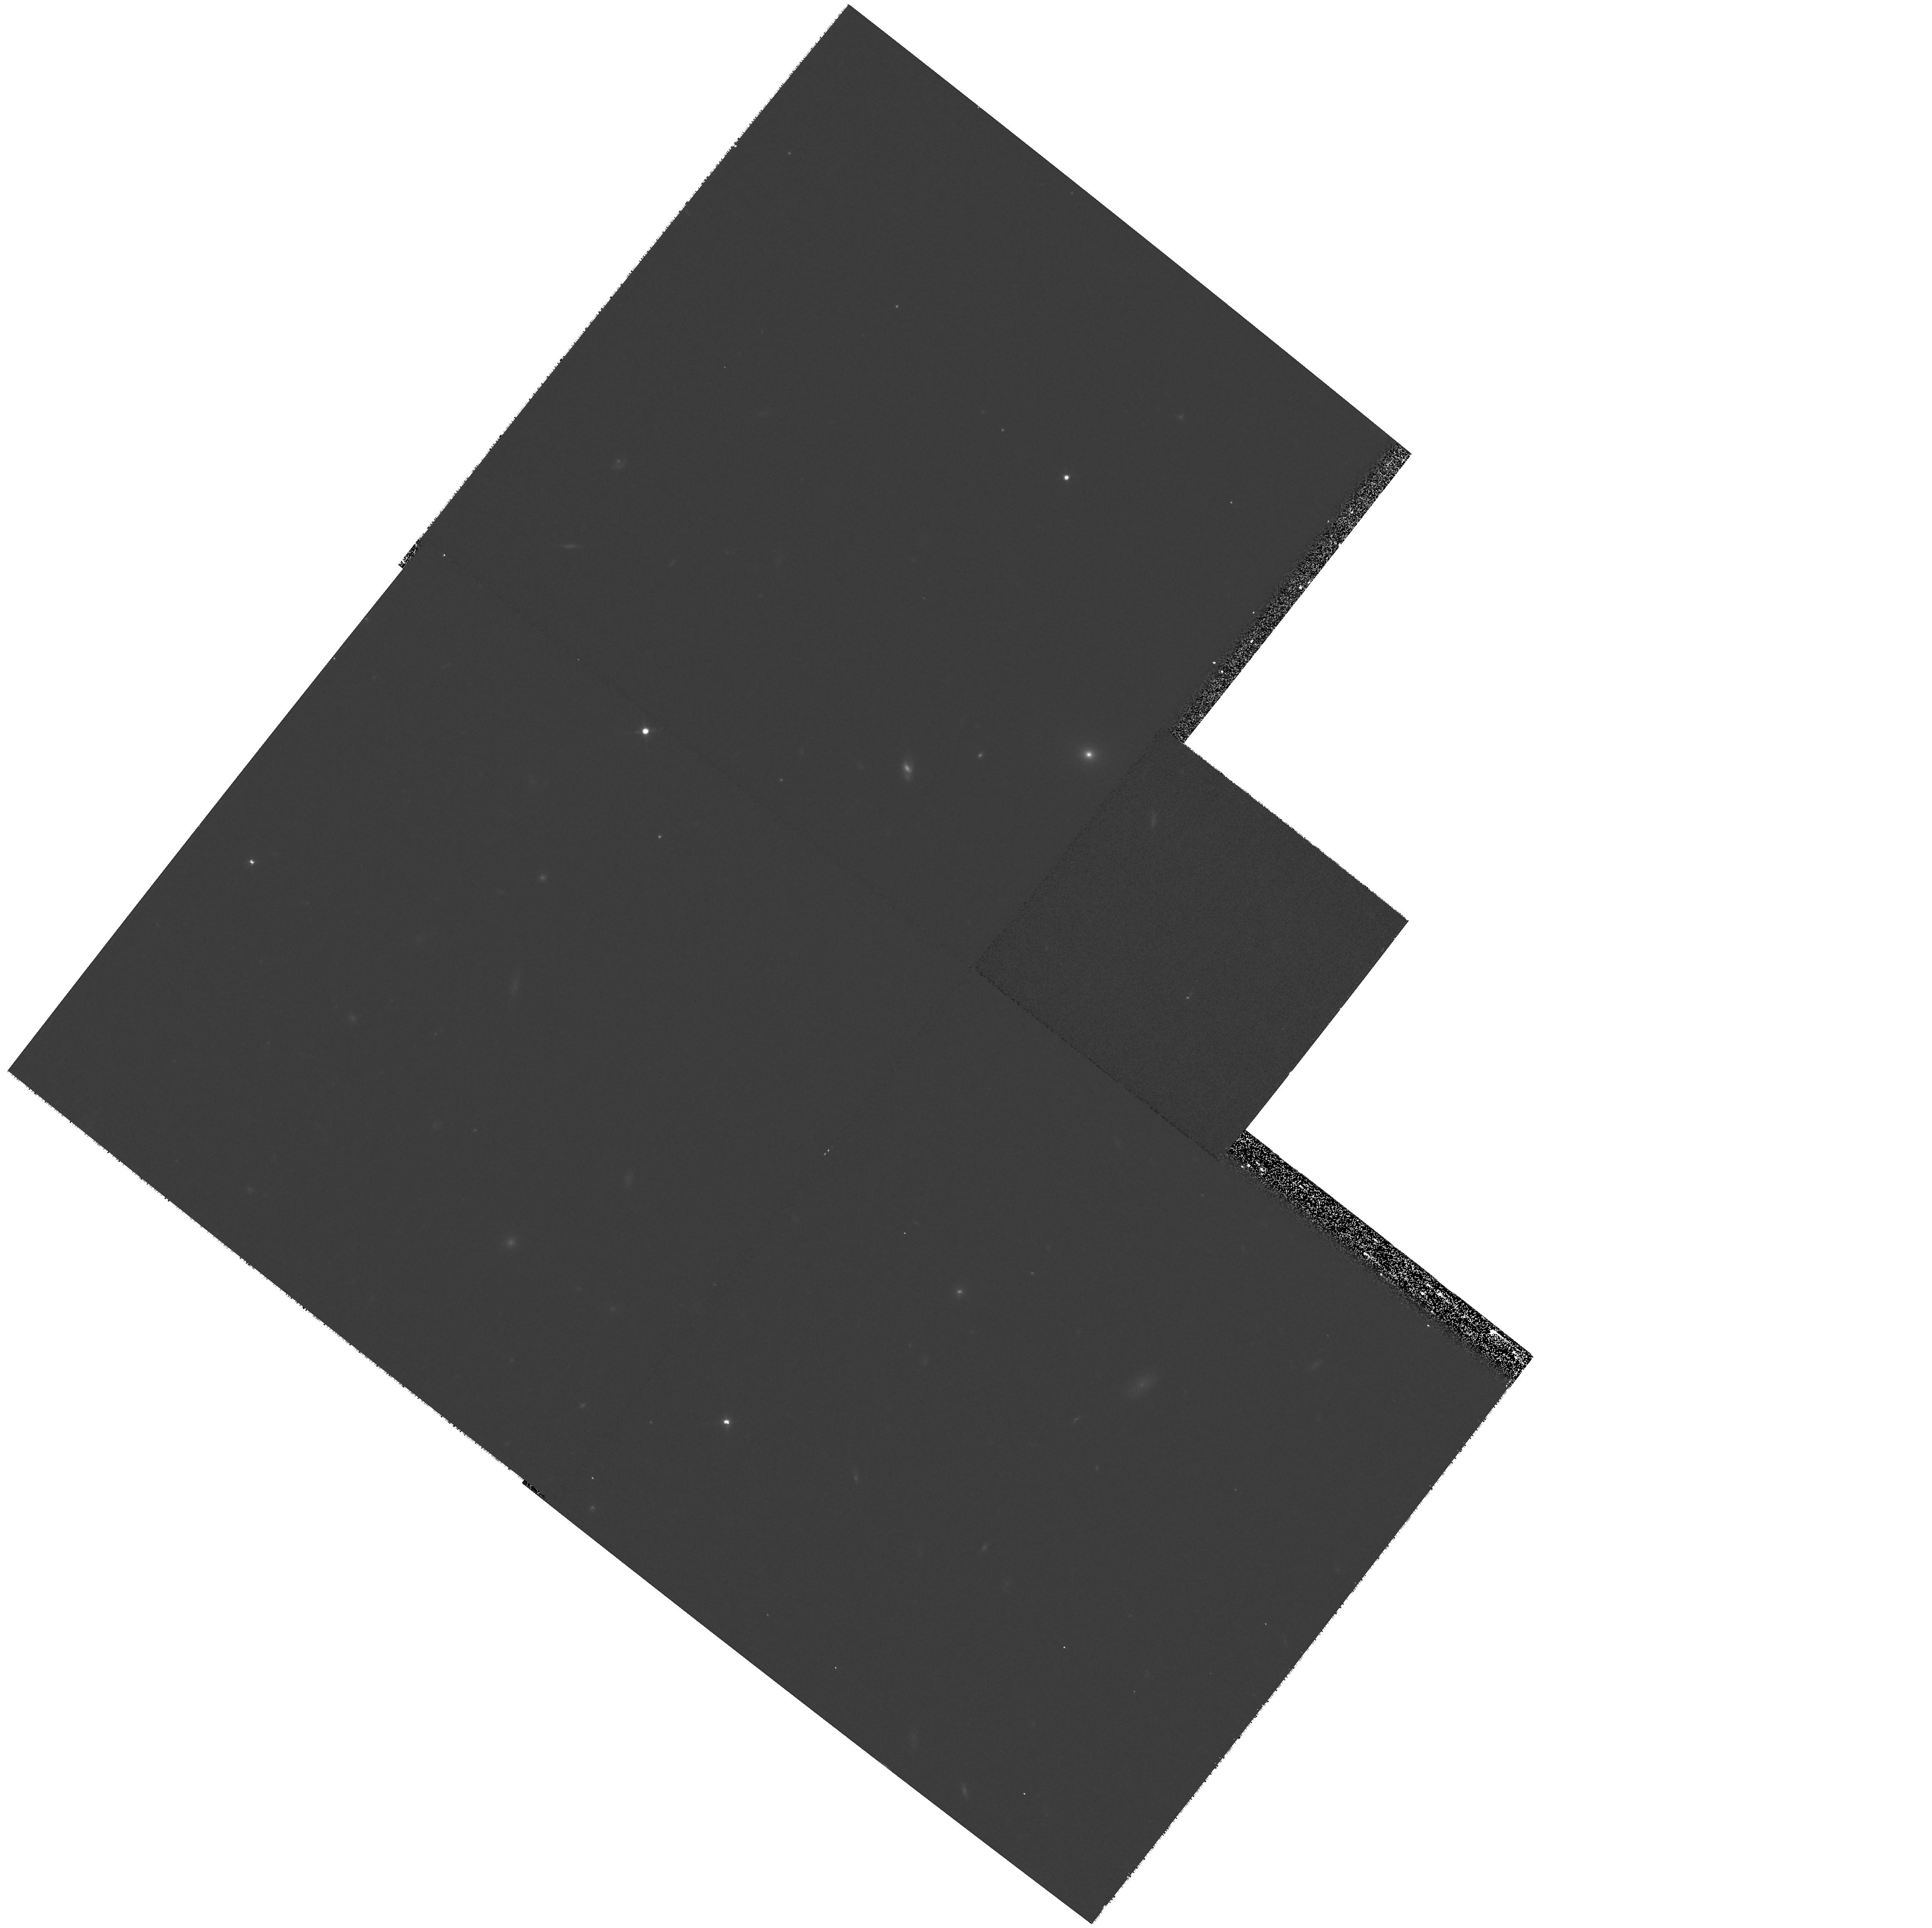
Target: field at RA 206.827°, Dec -11.674°. Instrument: WFPC2/PC. Filter: F702W. Exposure: 15 min. Observation ID: hst_10492_03_wfpc2_pc_f702w_u9c903

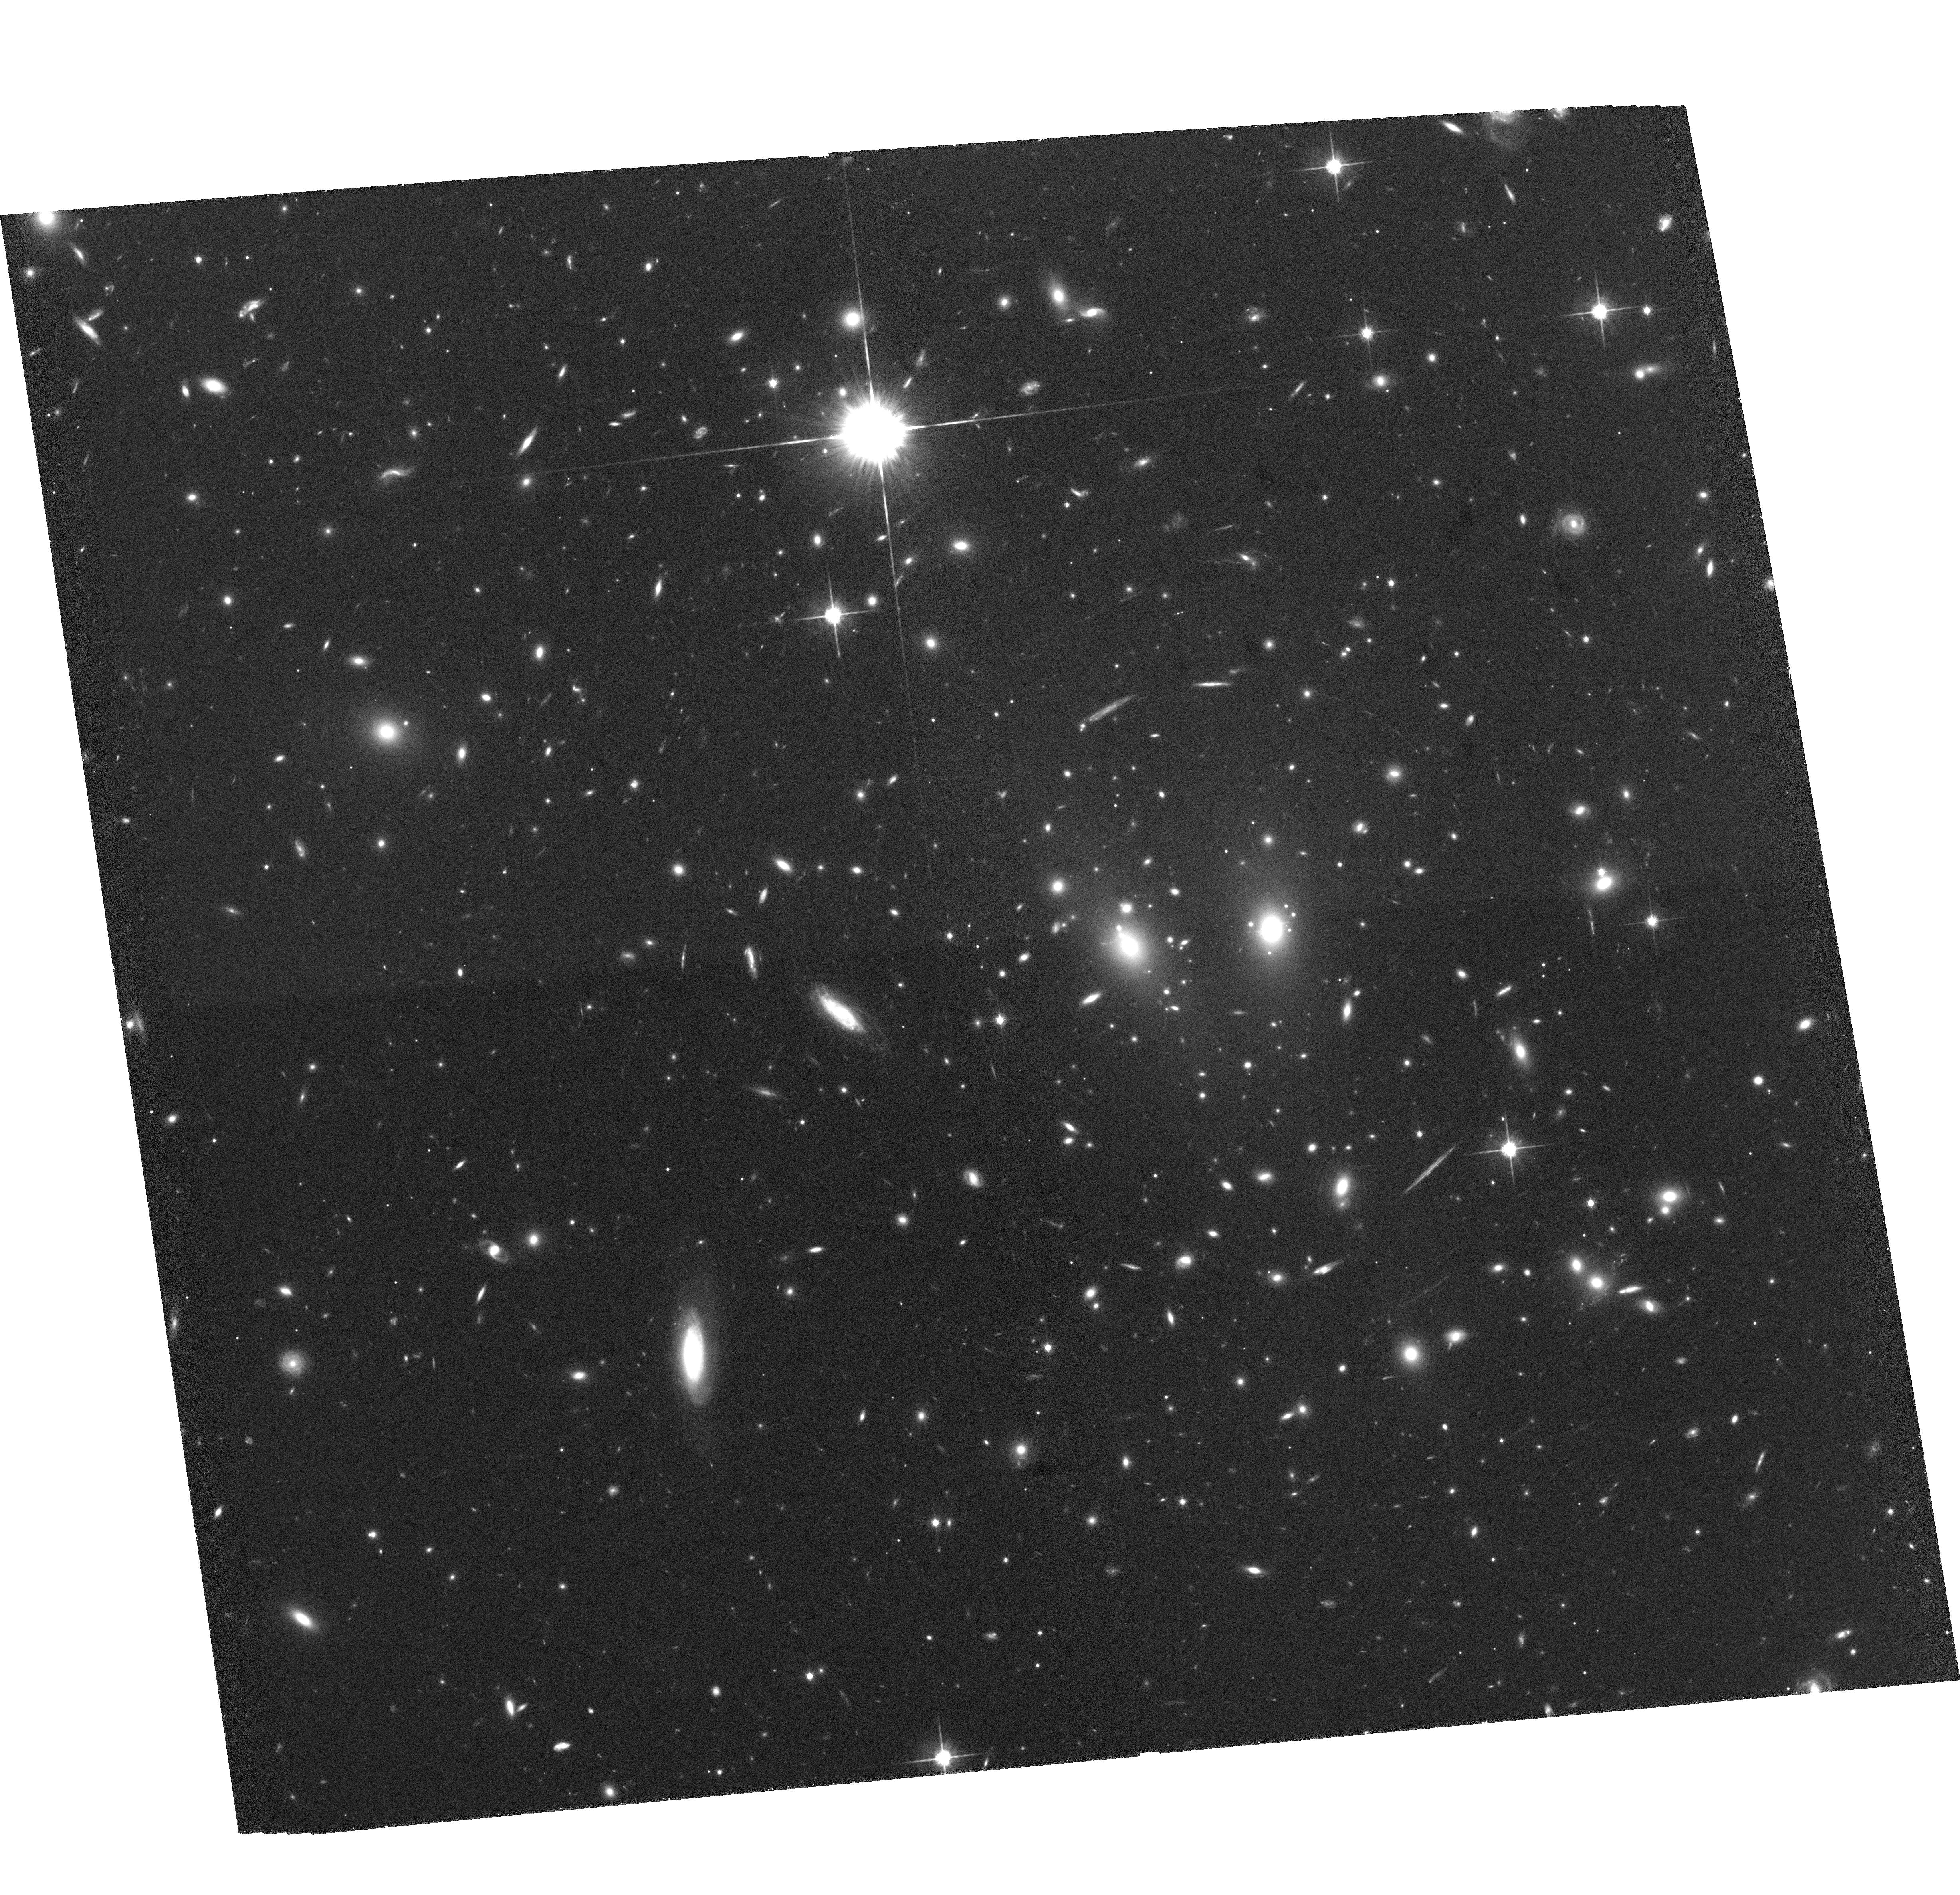
Target: LCDCS-0829. Instrument: ACS/WFC. Filter: F814W. Exposure: 1.5 h. Observation ID: hst_10492_02_acs_wfc_f814w_j9c902

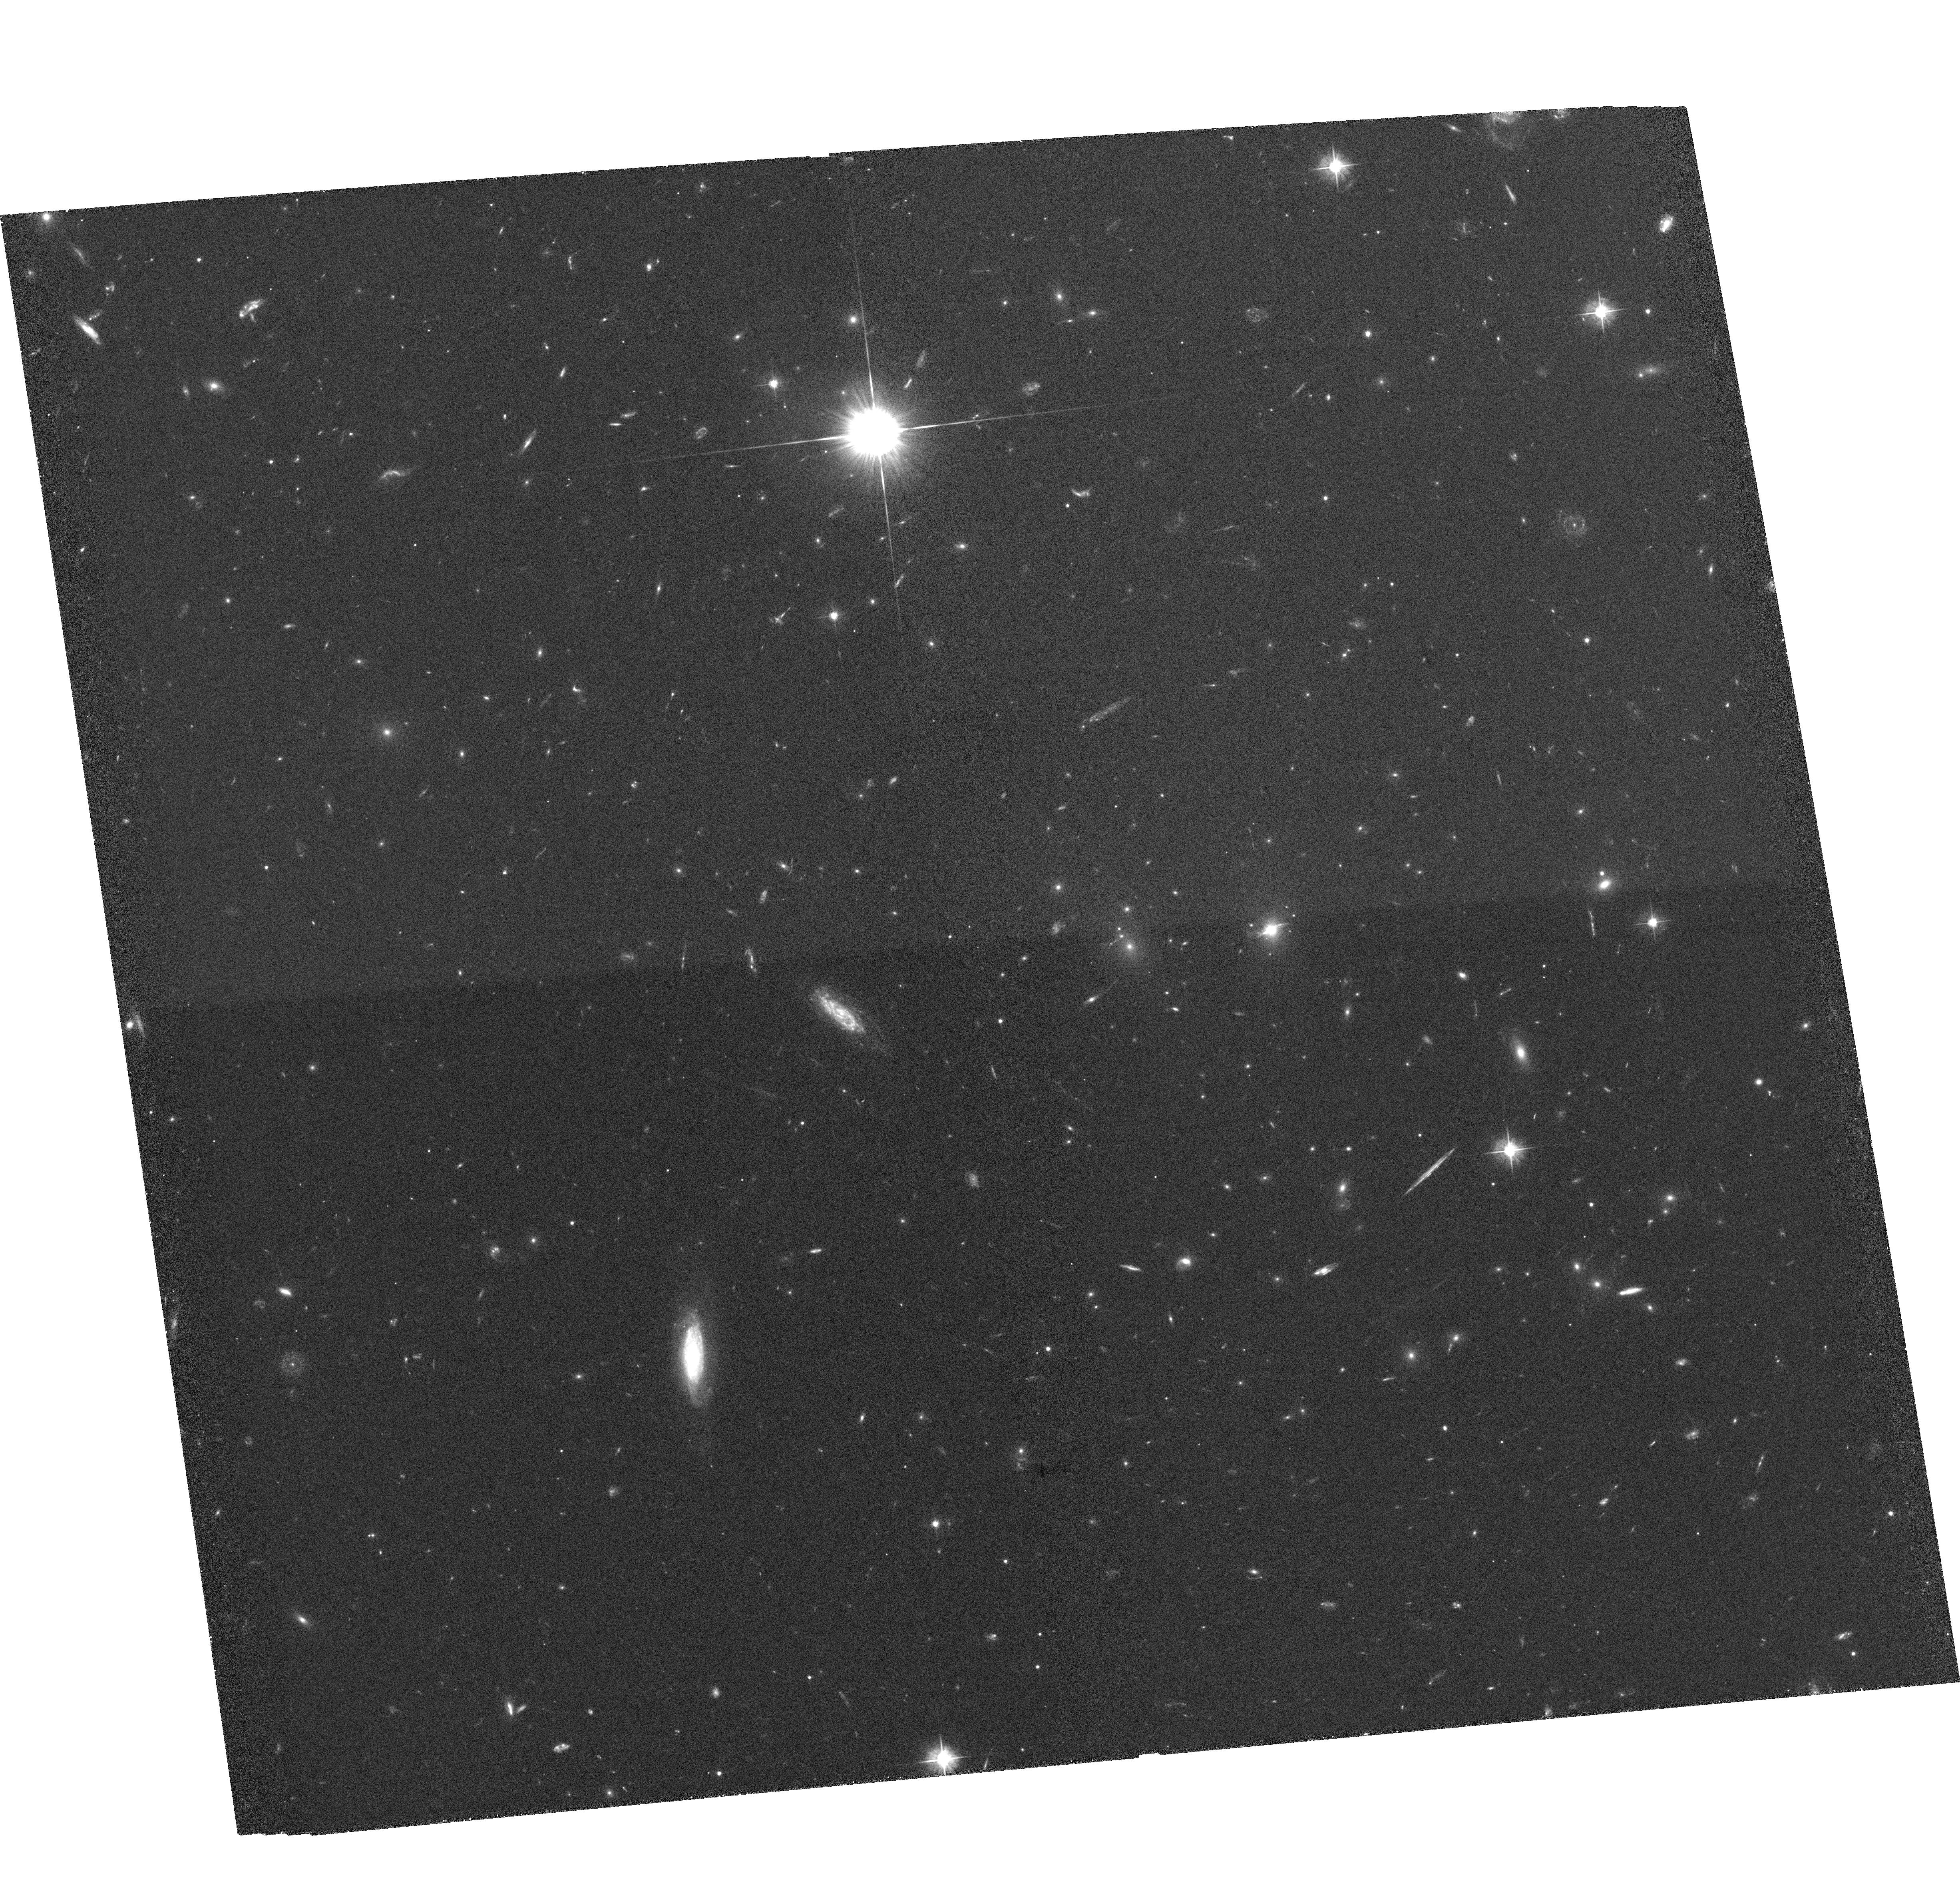
Target: LCDCS-0829. Instrument: ACS/WFC. Filter: F475W. Exposure: 1.5 h. Observation ID: hst_10492_03_acs_wfc_f475w_j9c903

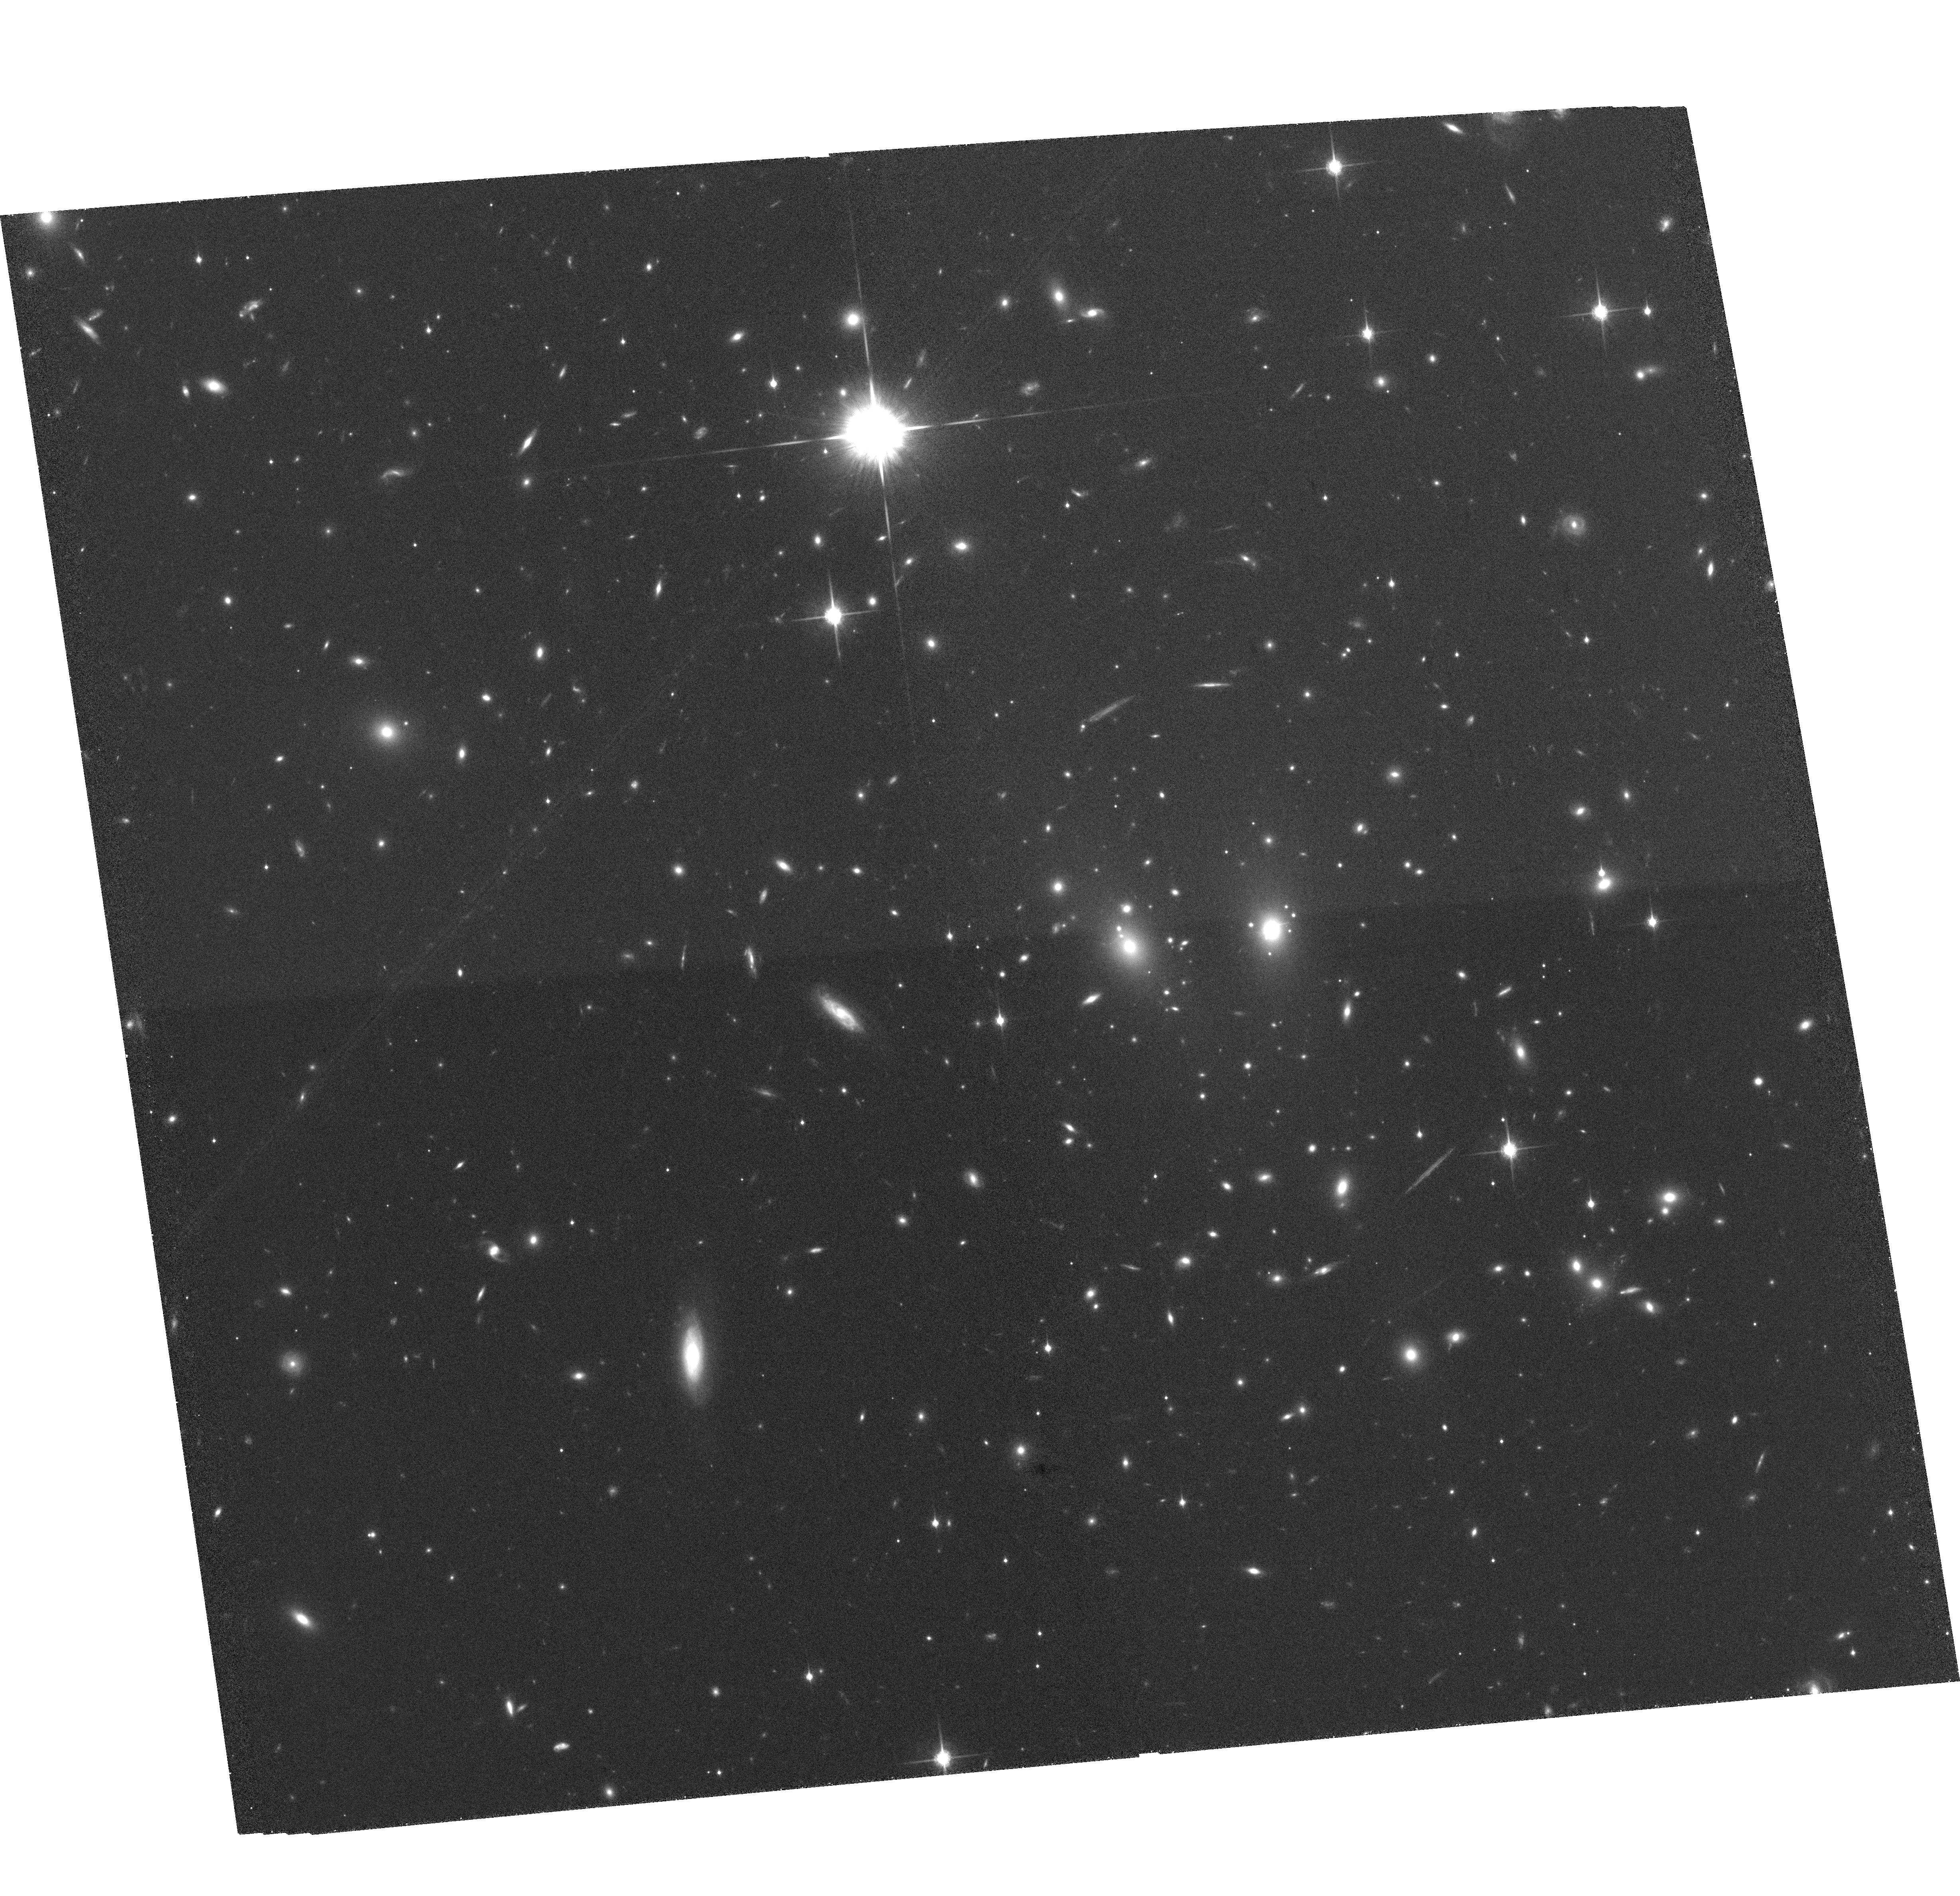
Target: LCDCS-0829. Instrument: ACS/WFC. Filter: F850LP. Exposure: 1.5 h. Observation ID: hst_10492_01_acs_wfc_f850lp_j9c901

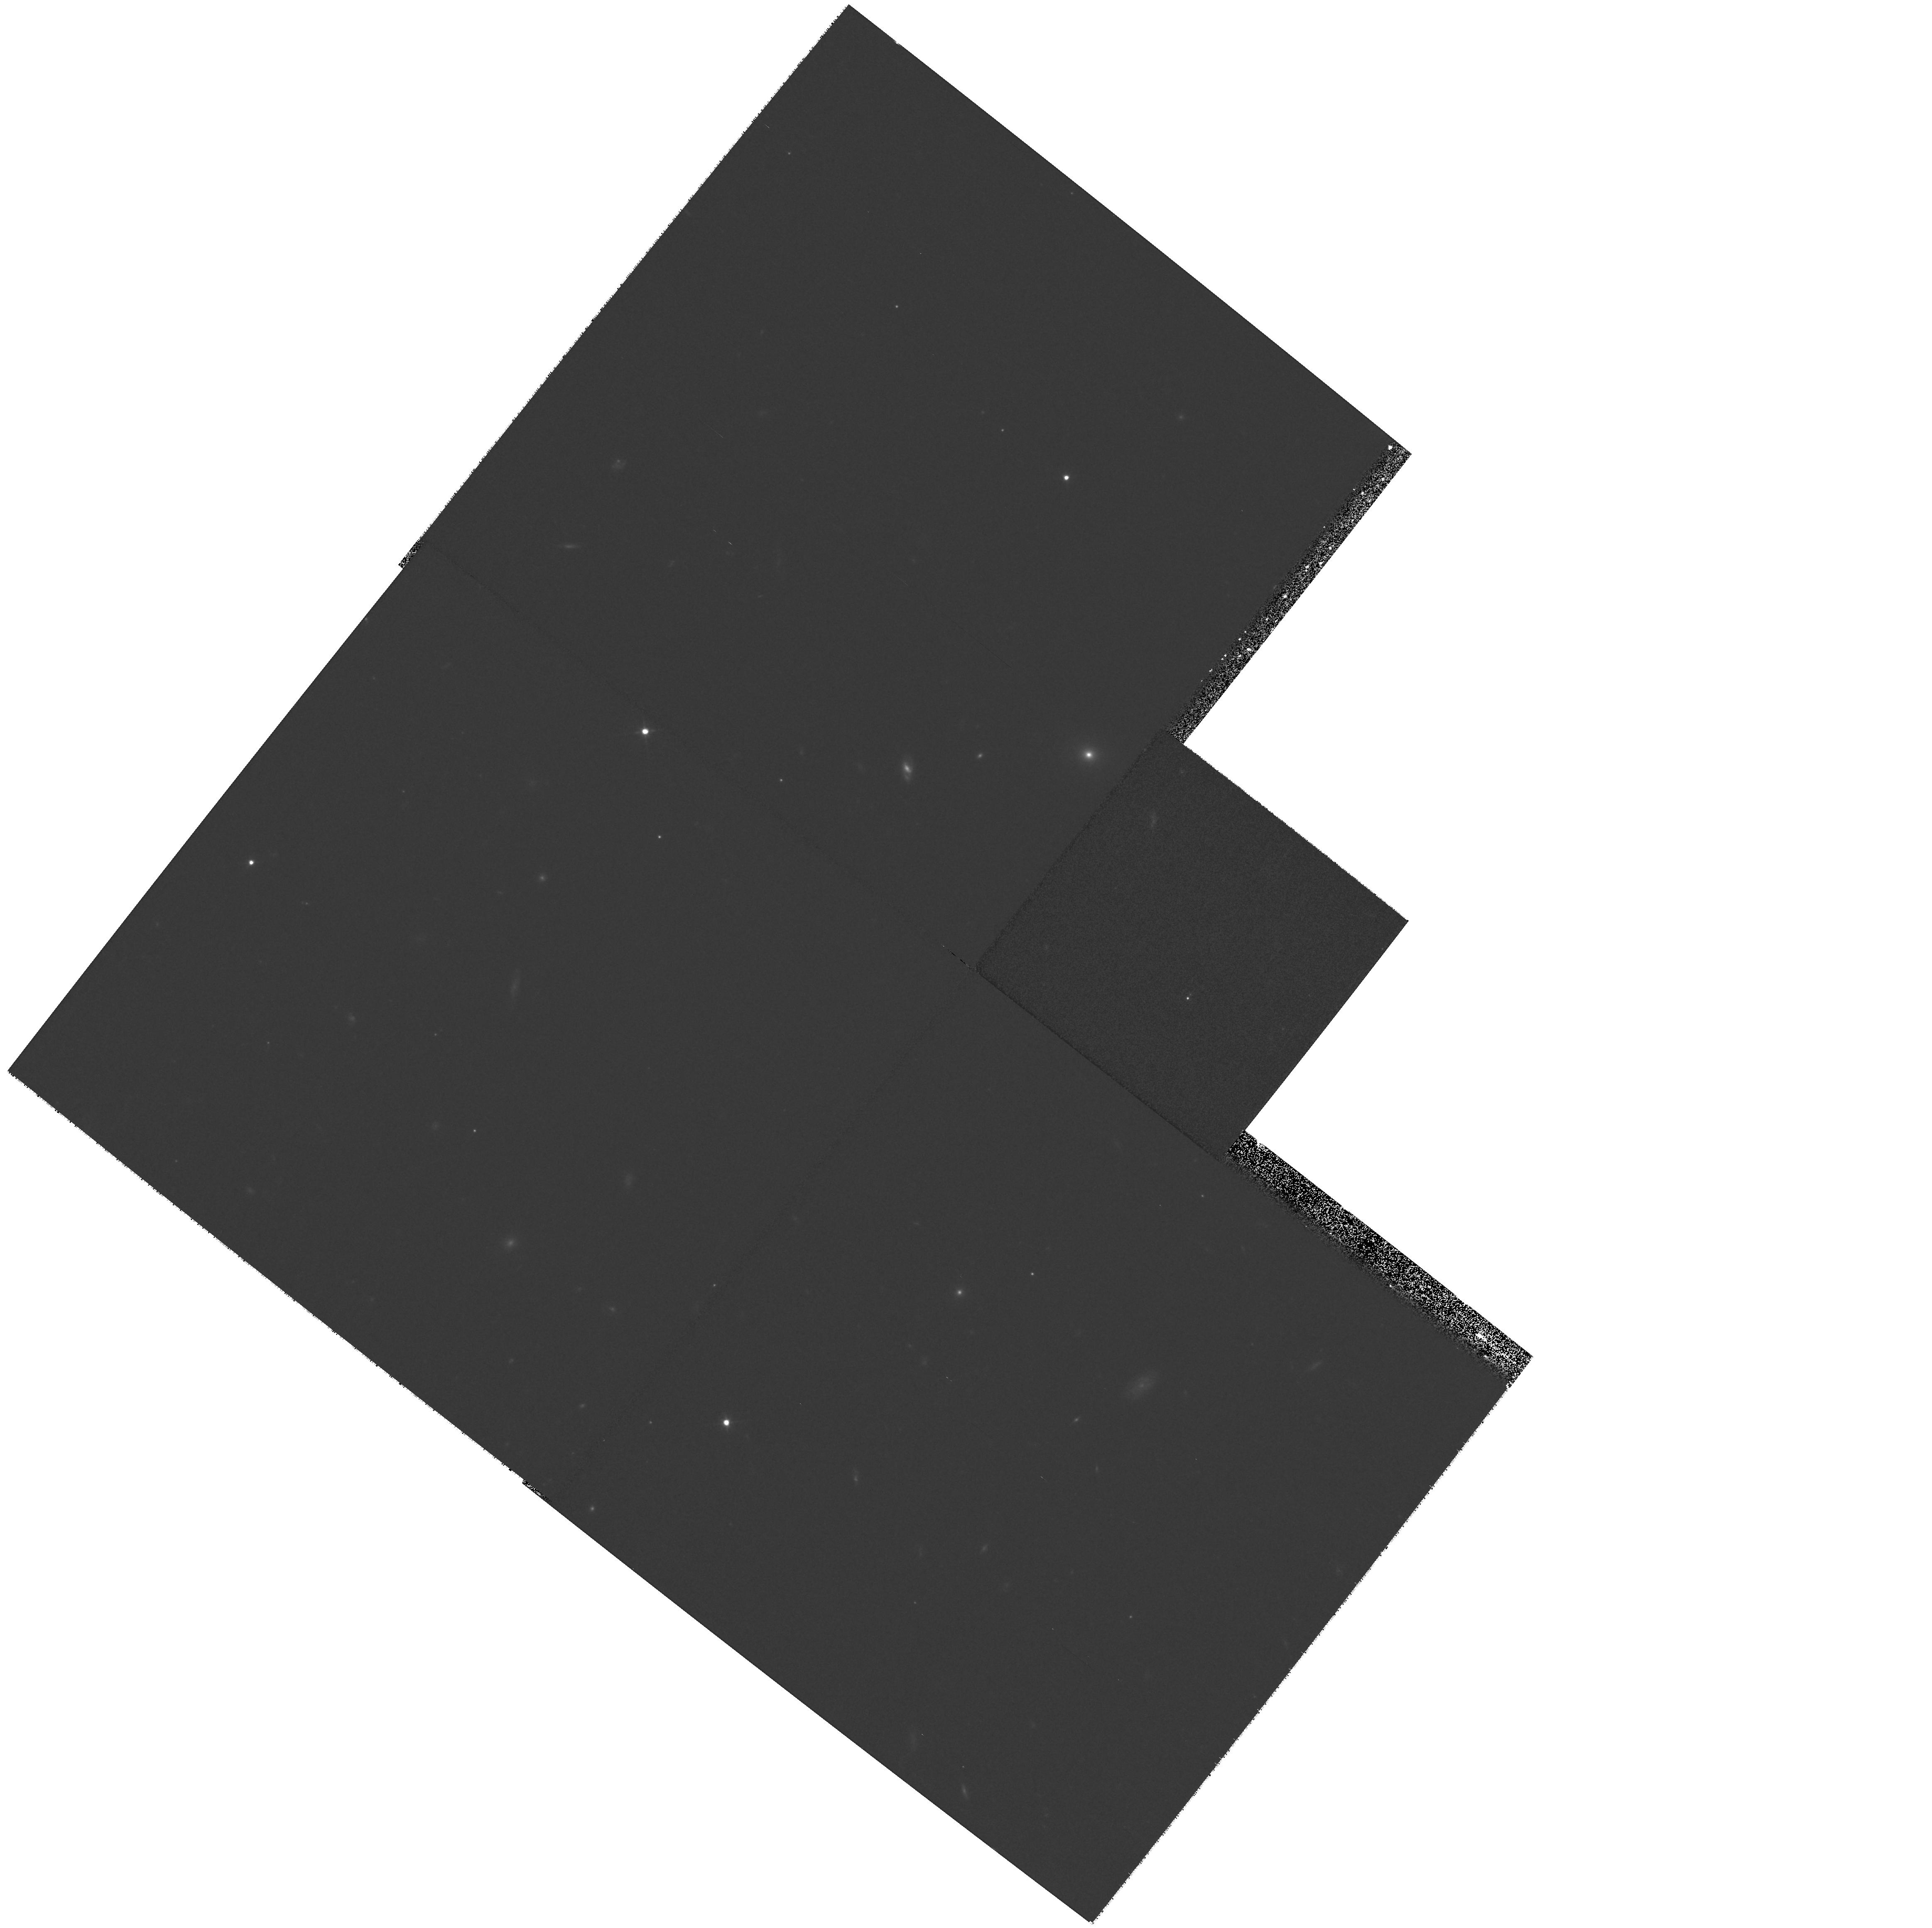
Target: field at RA 206.827°, Dec -11.674°. Instrument: WFPC2/PC. Filter: F702W. Exposure: 15 min. Observation ID: hst_10492_02_wfpc2_pc_f702w_u9c902

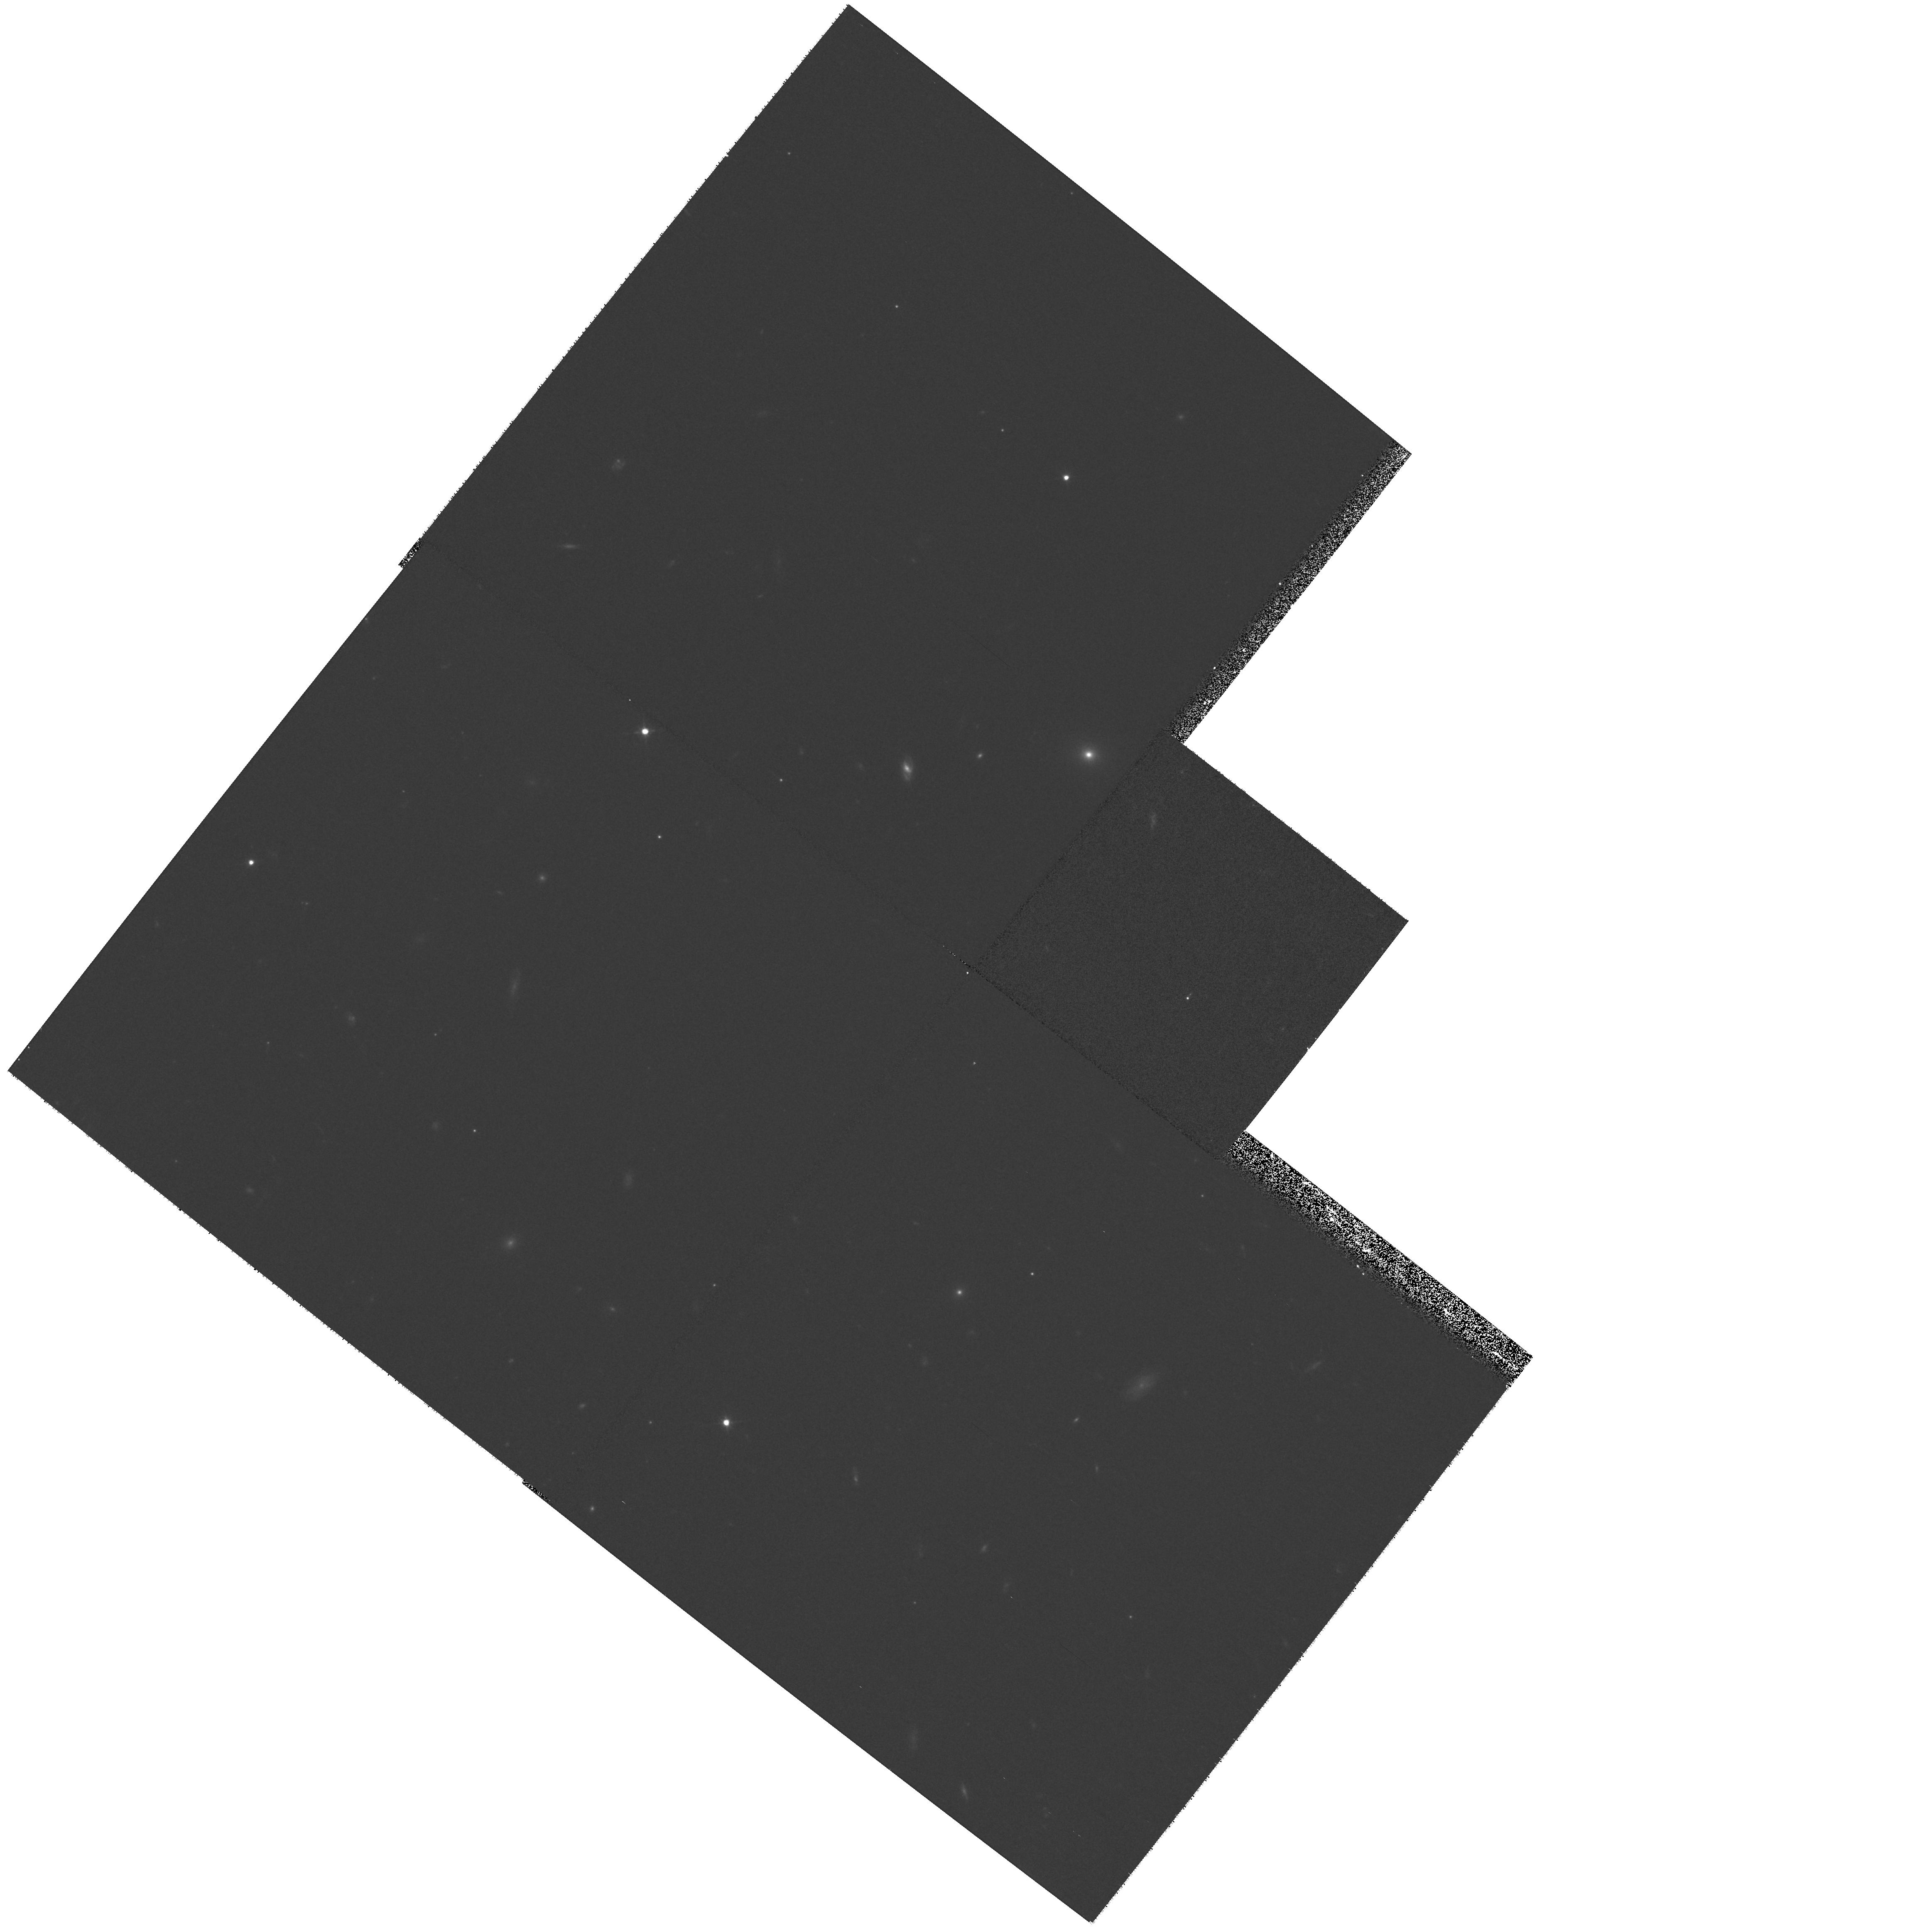
Target: field at RA 206.827°, Dec -11.674°. Instrument: WFPC2/PC. Filter: F702W. Exposure: 15 min. Observation ID: hst_10492_01_wfpc2_pc_f702w_u9c901

A detailed study of the mass properties for the galaxy cluster RX J1347-1145 (PI: Erben, Thomas)

We propose to obtain deep, multi-colour imaging for the galaxy cluster RX J1347-1145 at z=0.45. Together with our high-quality ground-based optical and X-ray data sets already at hand this observation will produce a precise mass determination of this most X-ray luminous cluster. The analysis will mainly be carried out by a newly developed and novel technique that combines weak and strong lensing information and which is able to break the mass-sheet degeneracy that hampered most previous lensing mass determinations. Within our extensive campaign to understand the mass properties of RX J1347-1145, the main goal of the ACS images will be a refined, high-resolution lensing mass reconstruction of the cluster core. This will be achieved by a substantially increased number density of background sources for a weak lensing analysis in combination with constraints from multiply lensed images that are identified with morphology and colour information. Both of these require the unique resolving power of ACS. RX J1347-1145 is an ideal candidate for elucidating the discrepant mass estimates obtained from traditional methods. It plays the same role at high redshift as A1689 at intermediate redshifts for which a similar analysis has been performed with ACS. Our results will therefore be an important ingredient in the use of galaxy clusters as cosmological probes.